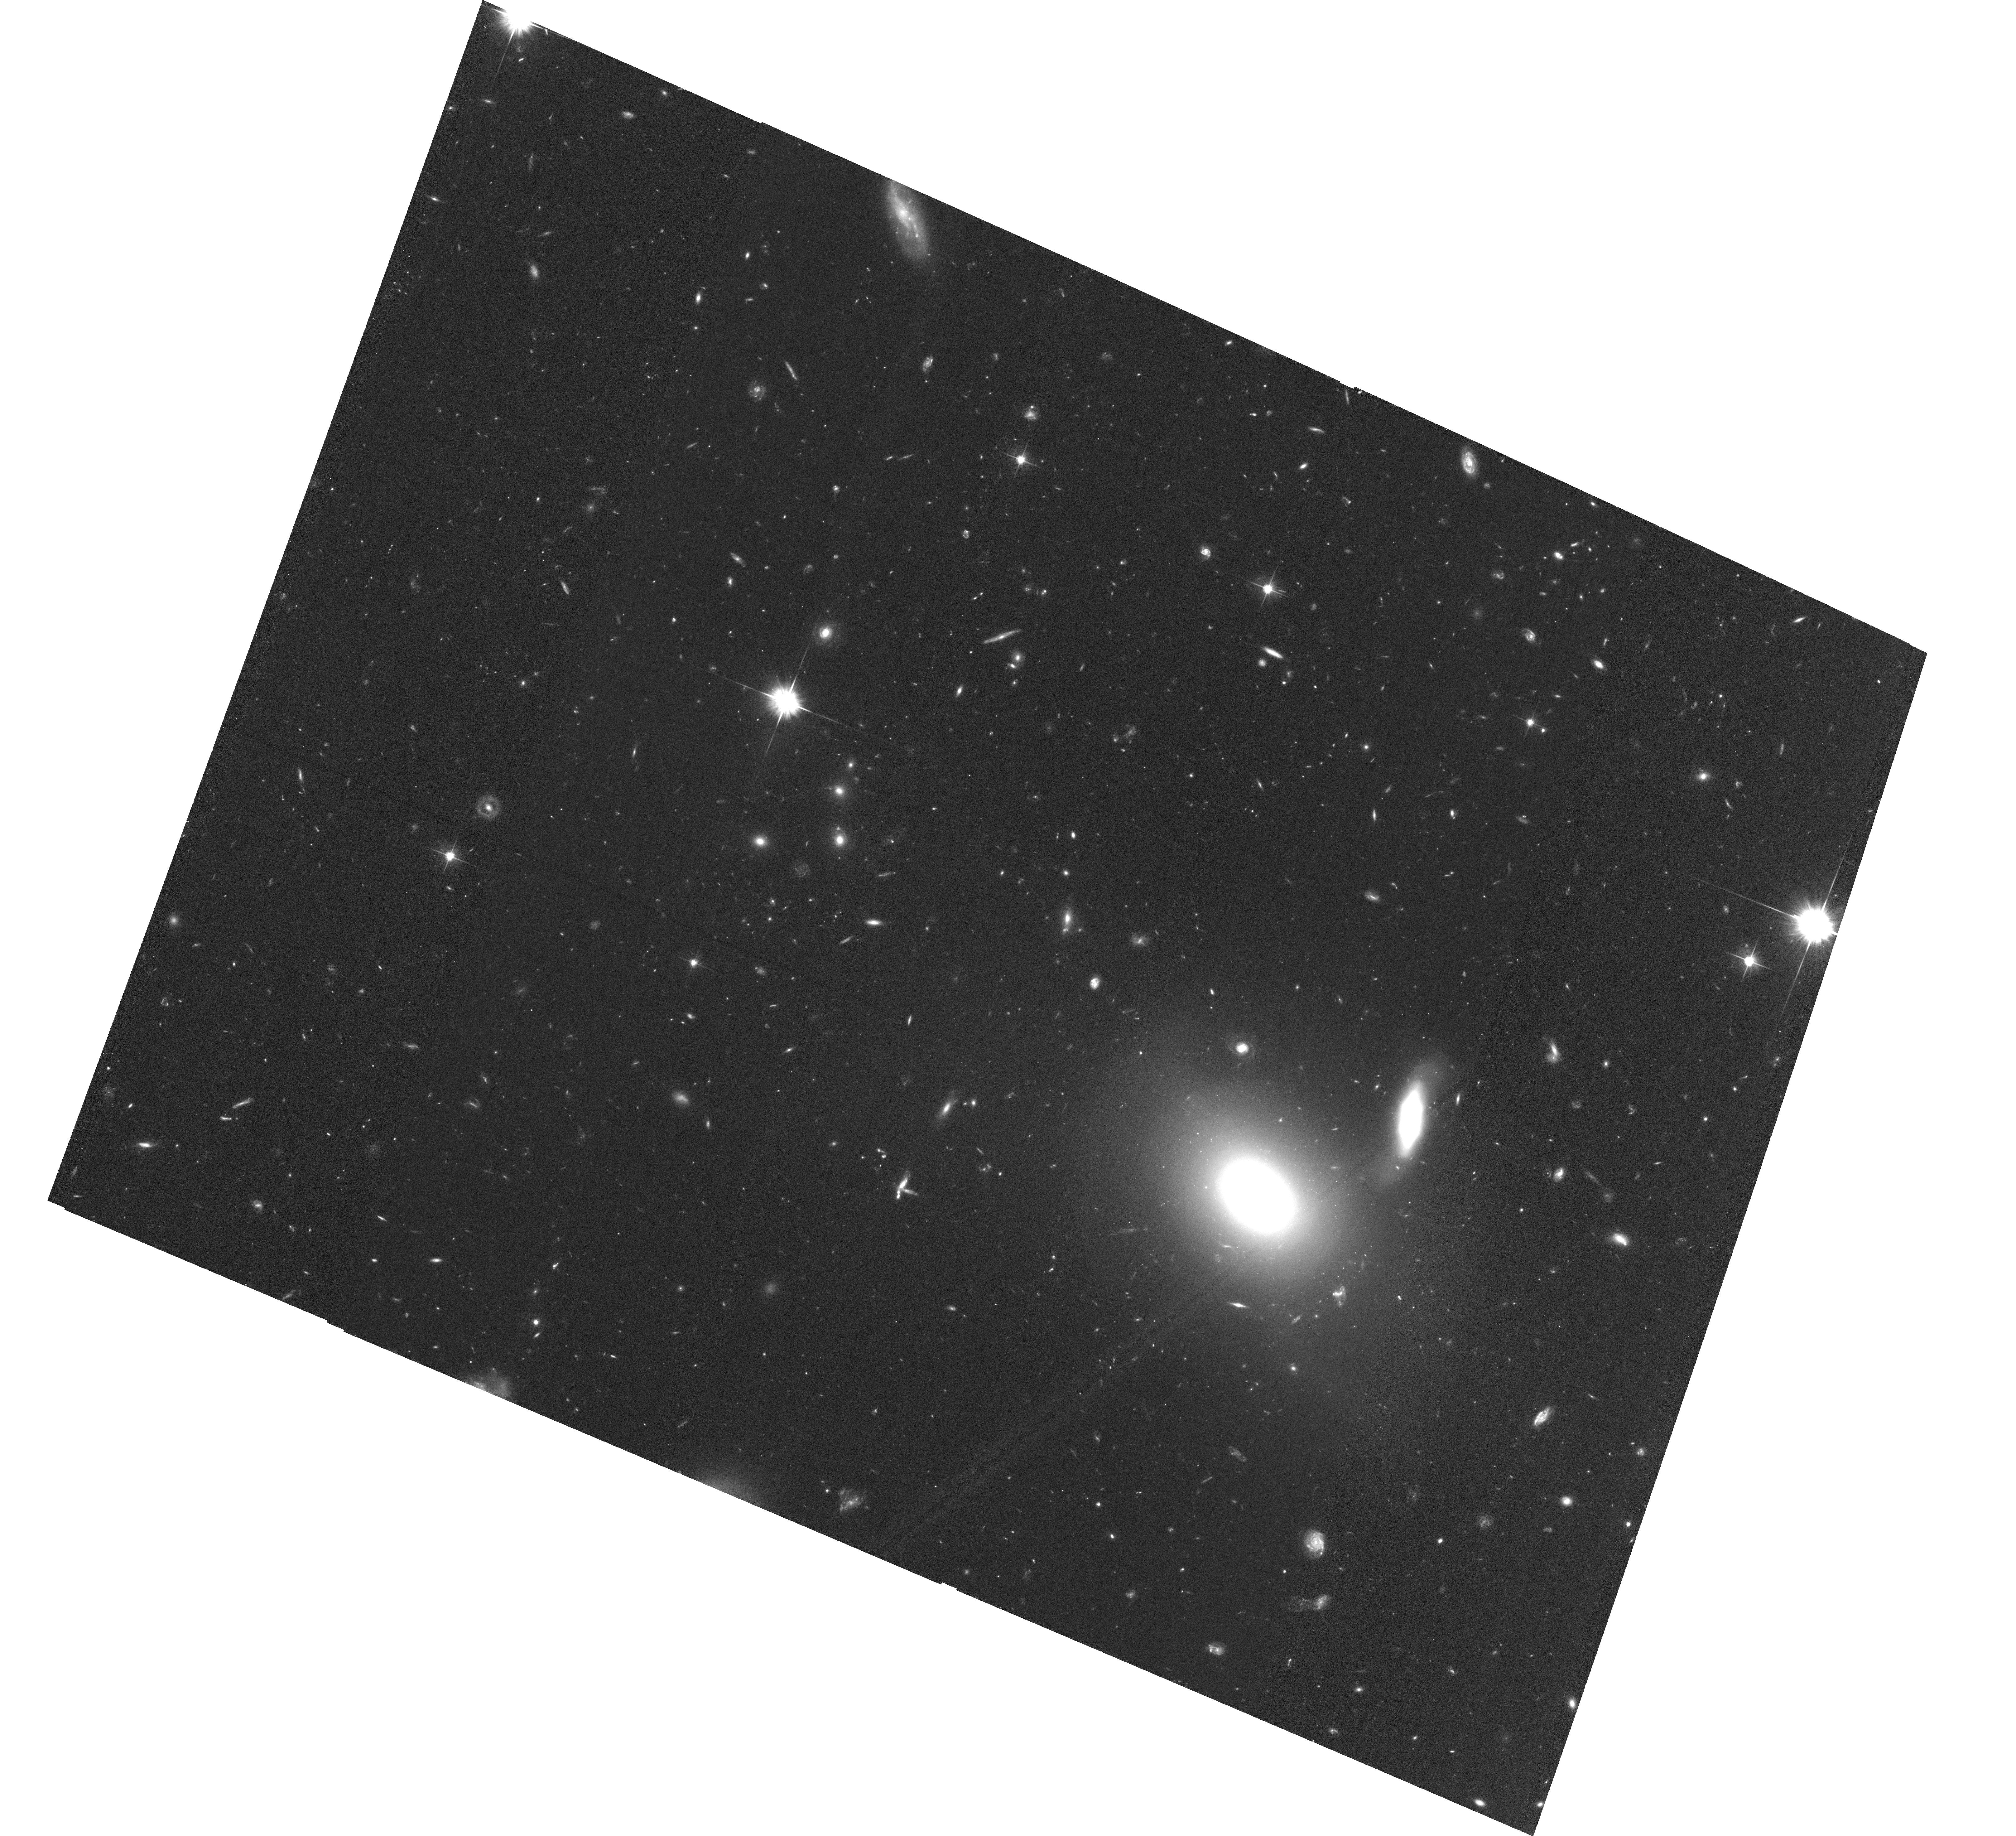
Target: SDSSJ114816.65+525150.2. Instrument: ACS/WFC. Filter: F606W. Exposure: 1.4 h. Observation ID: hst_15085_05_acs_wfc_f606w_jdll05

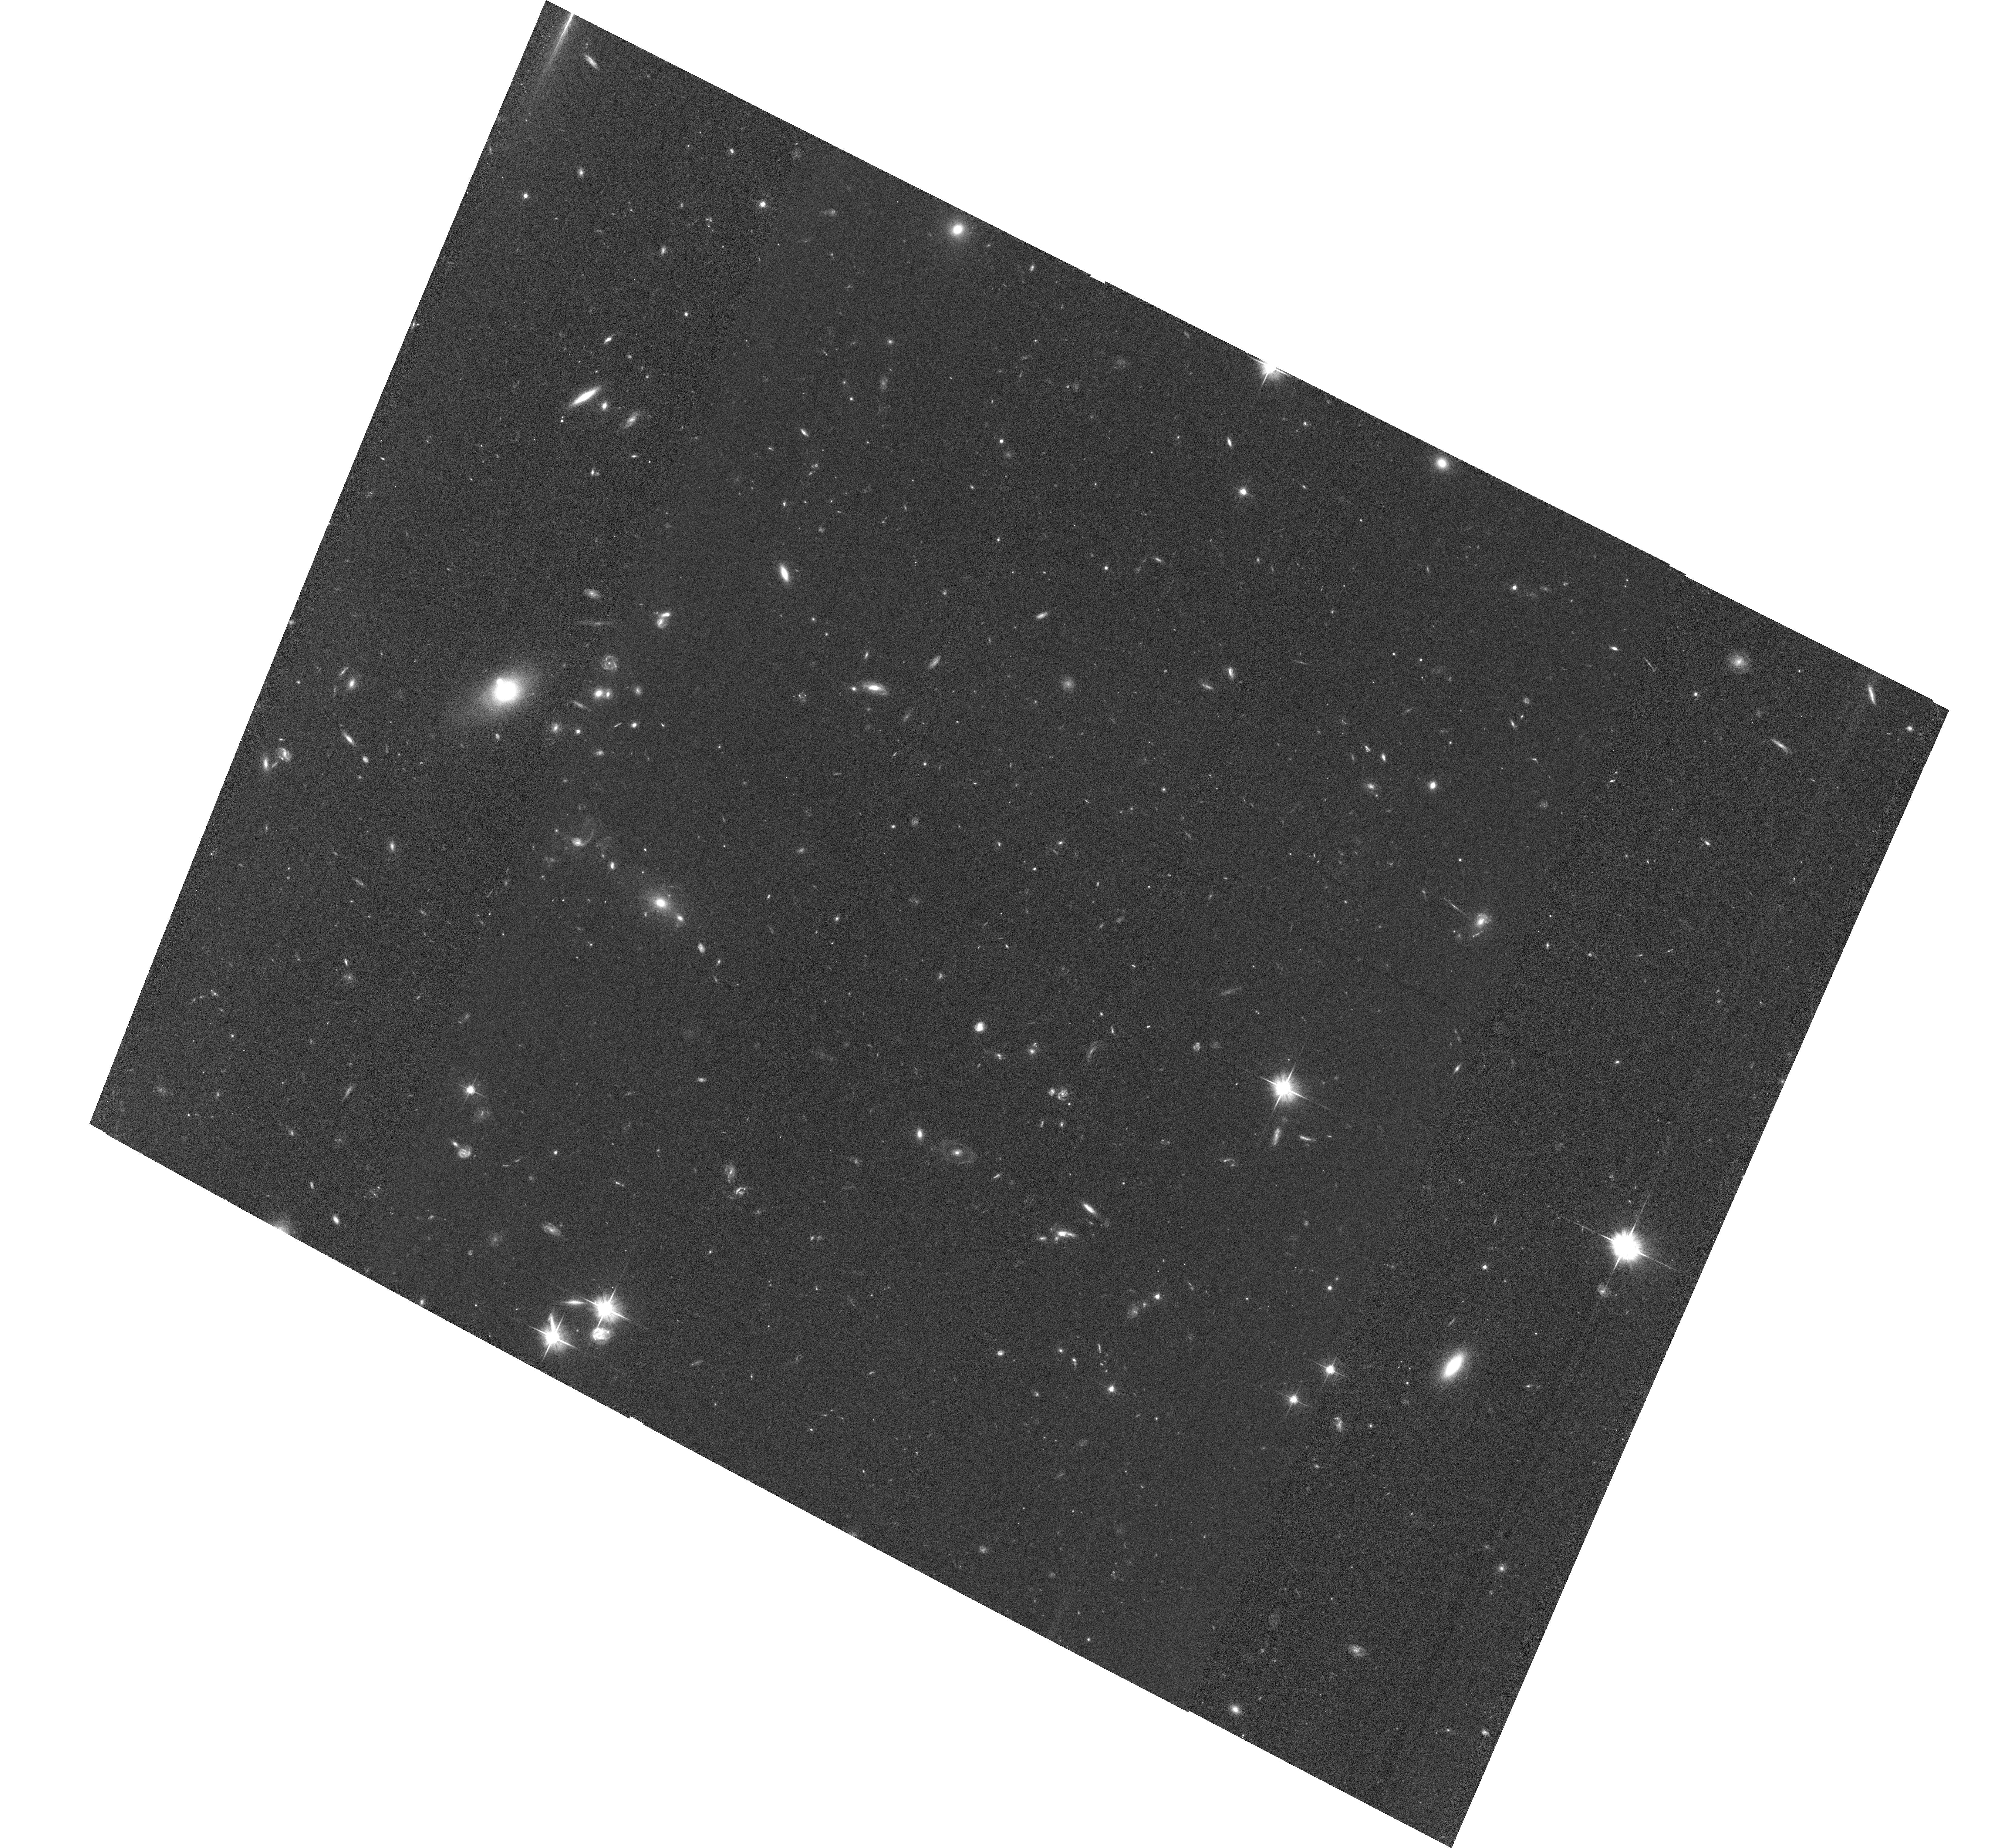
Target: SDSSJ010013.01+280225.7. Instrument: ACS/WFC. Filter: F606W. Exposure: 1.3 h. Observation ID: hst_15085_04_acs_wfc_f606w_jdll04

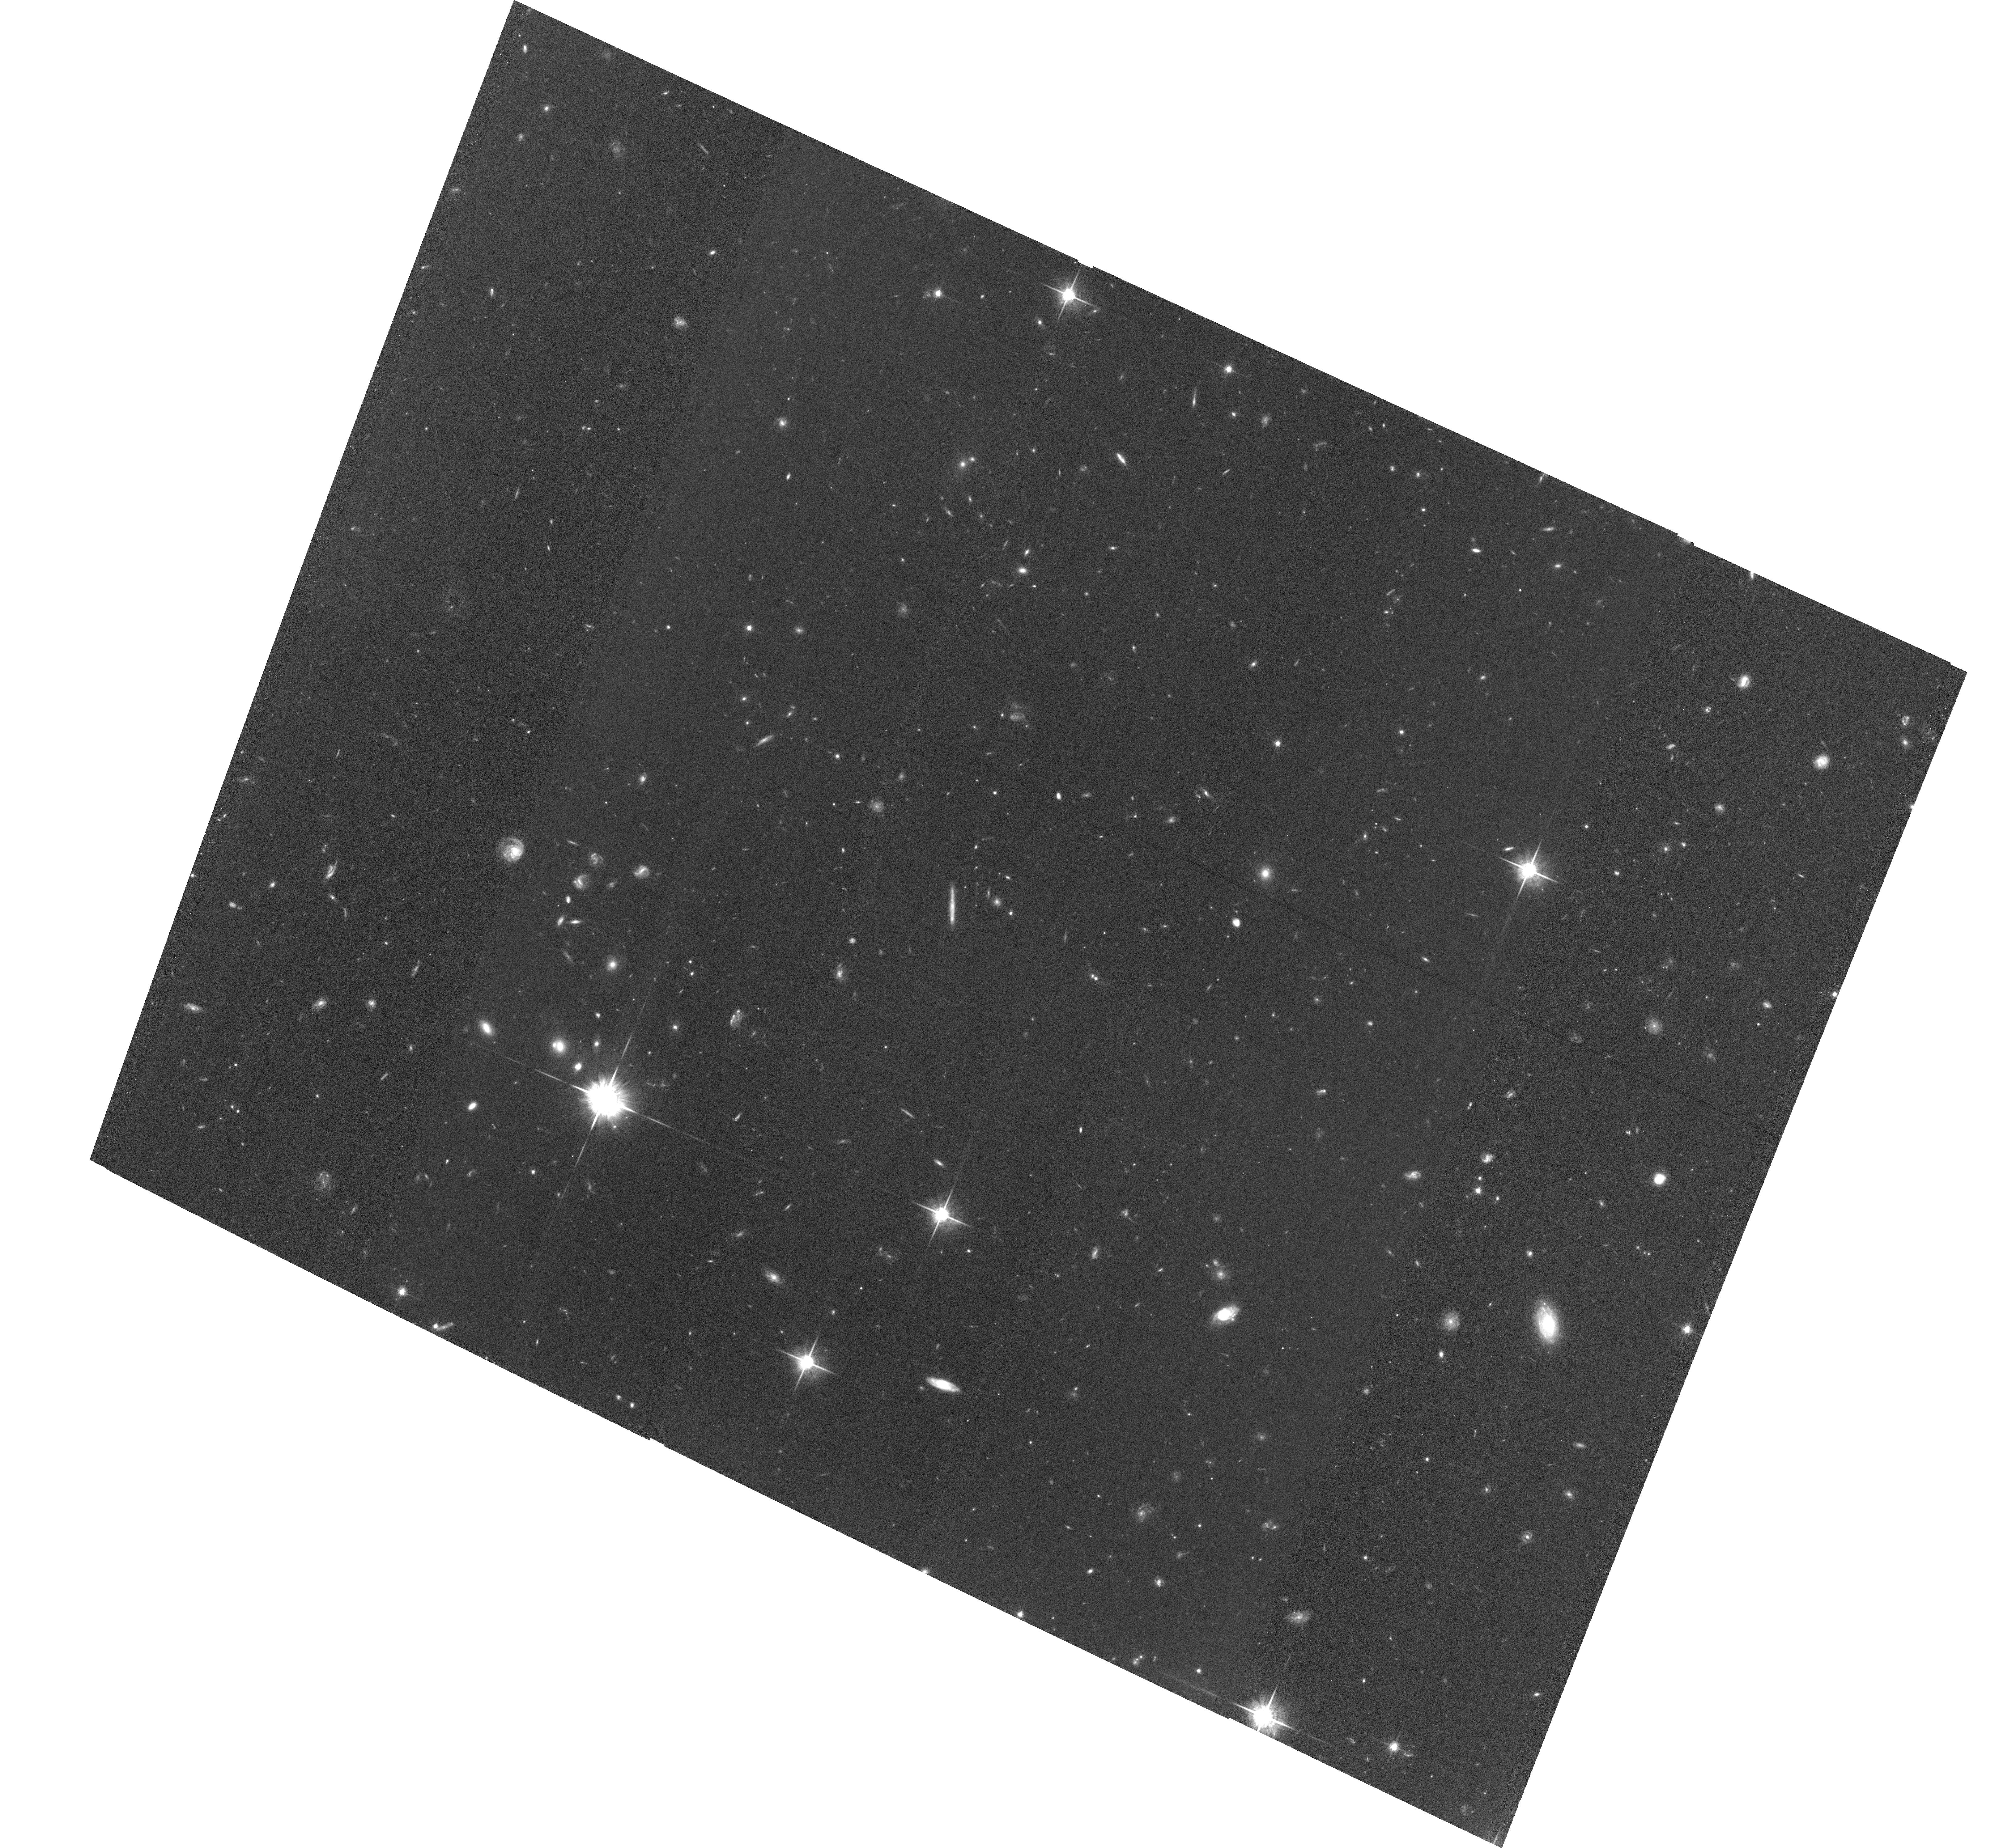
Target: SDSSJ014837.63+060020.0. Instrument: ACS/WFC. Filter: F775W. Exposure: 2.5 h. Observation ID: hst_15085_02_acs_wfc_f775w_jdll02

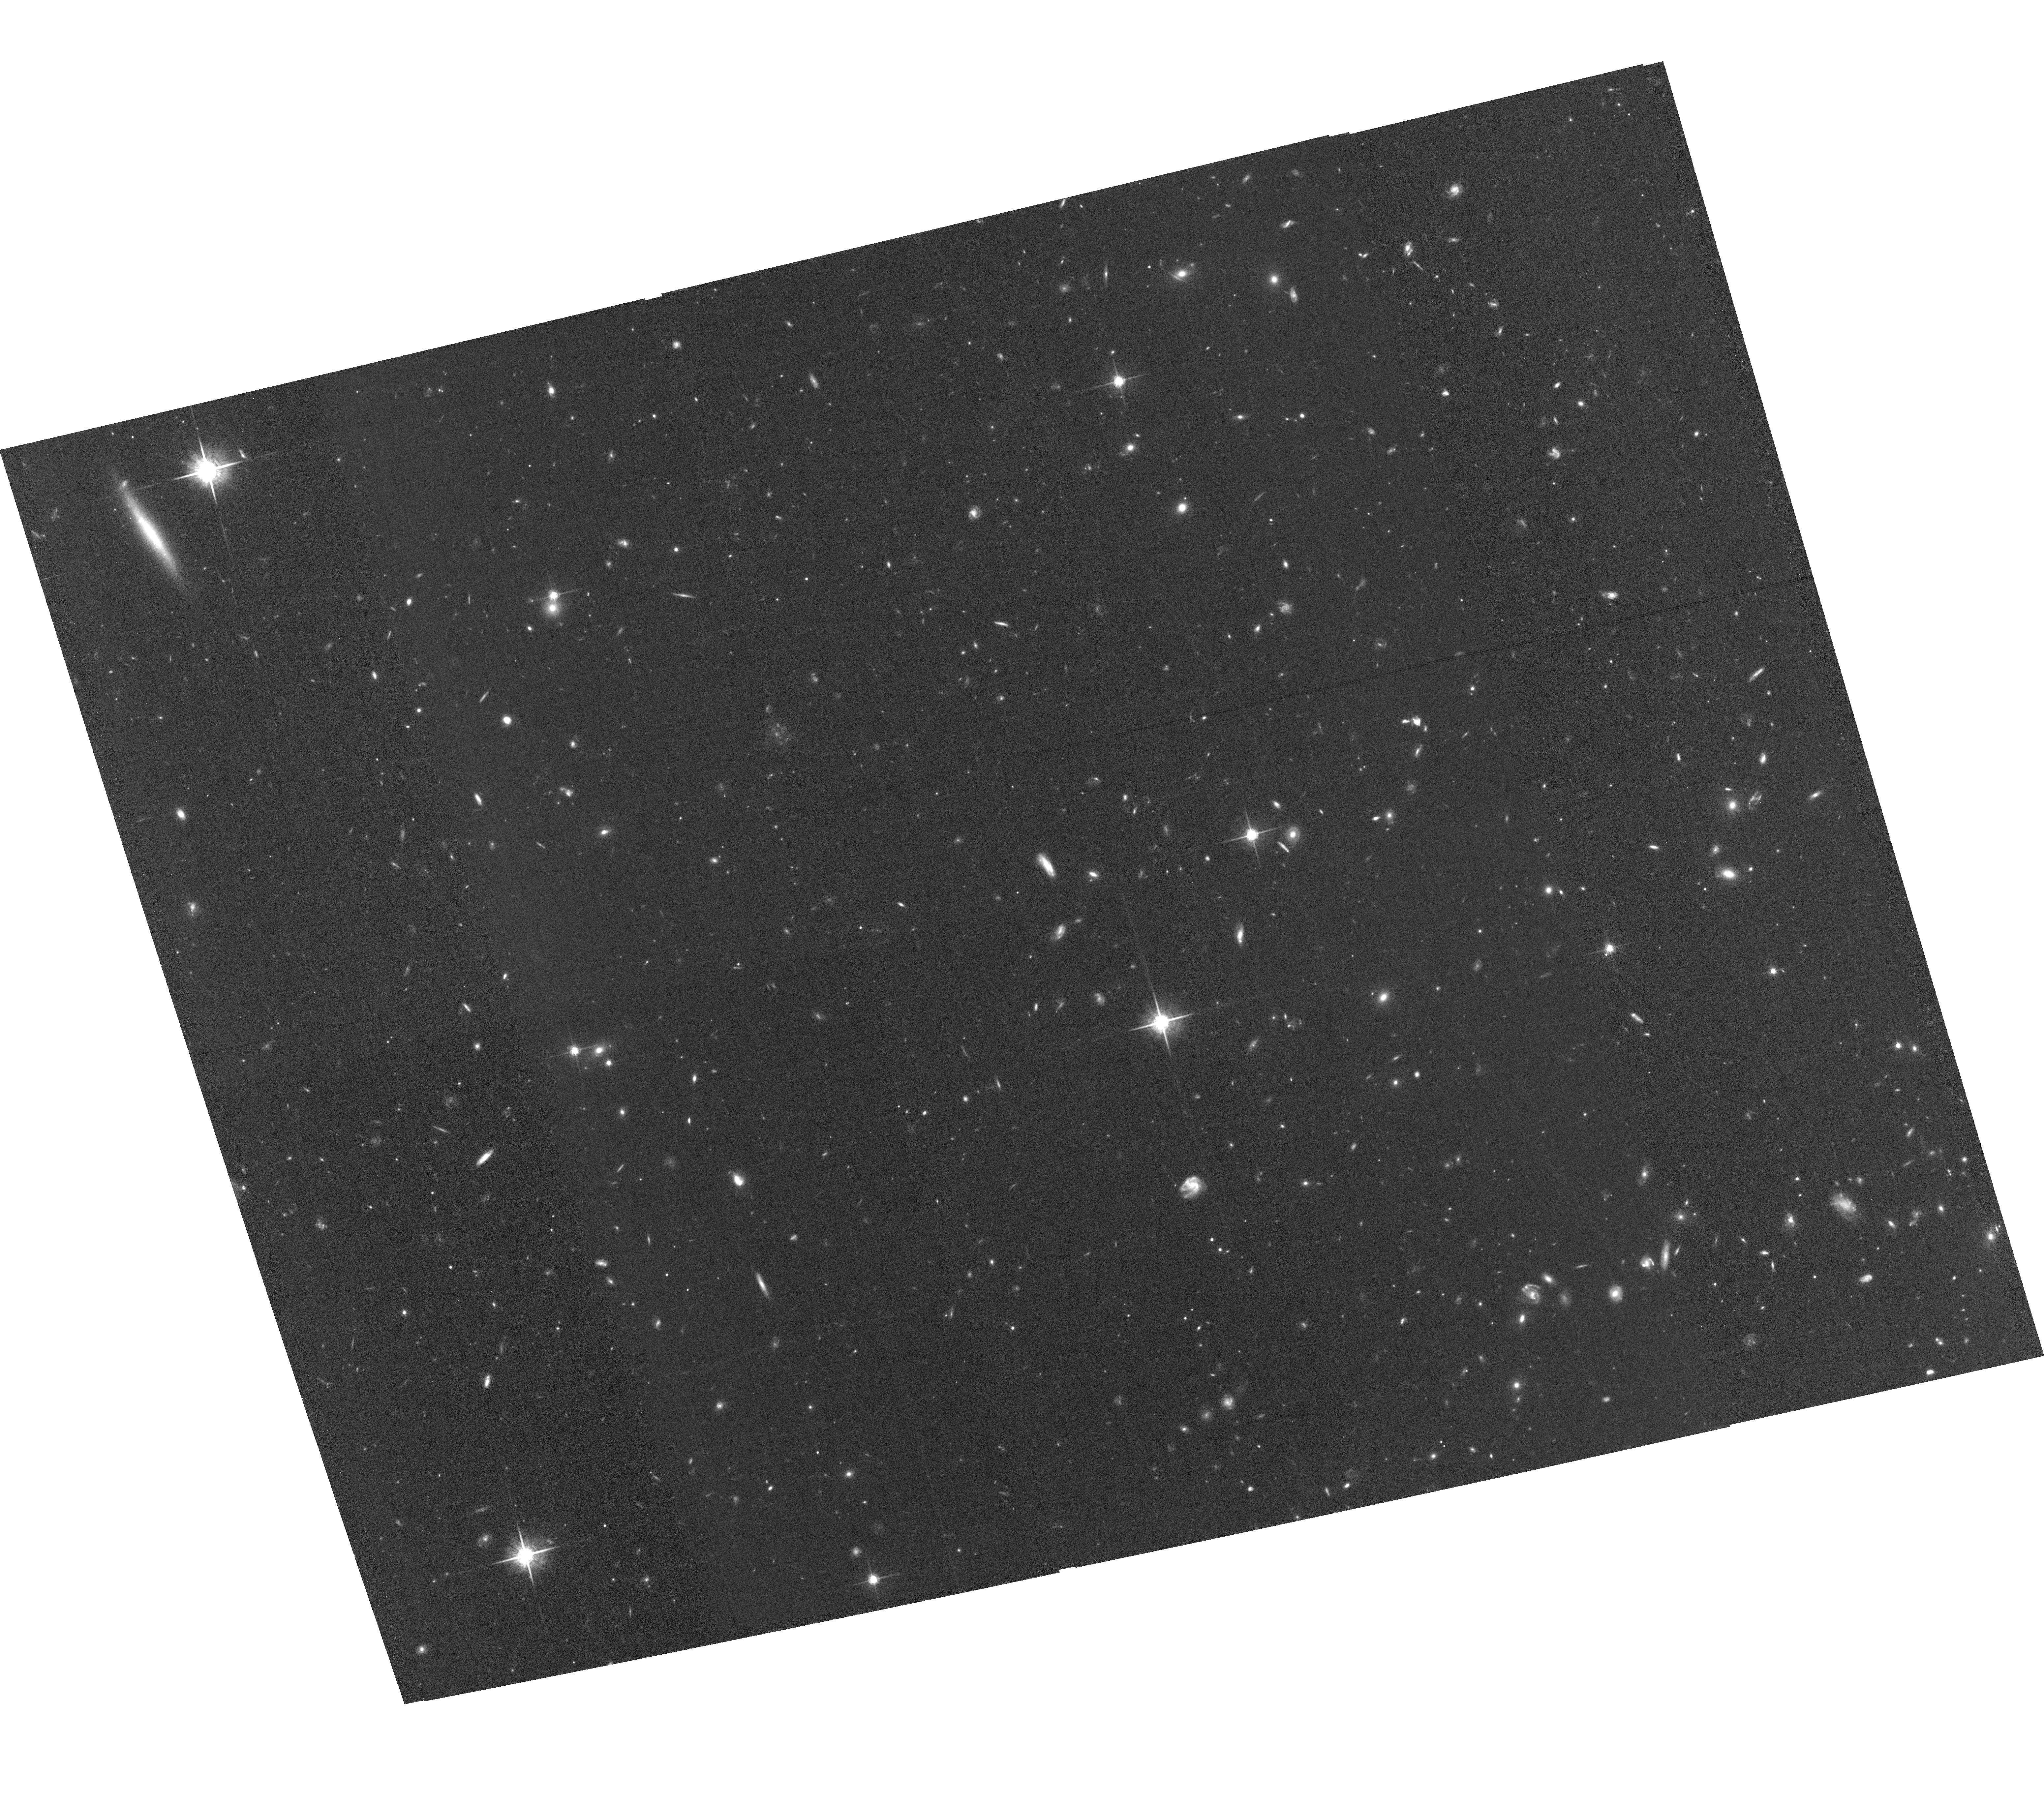
Target: PSOJ159.2257-02.5438. Instrument: ACS/WFC. Filter: F775W. Exposure: 2.5 h. Observation ID: hst_15085_03_acs_wfc_f775w_jdll03

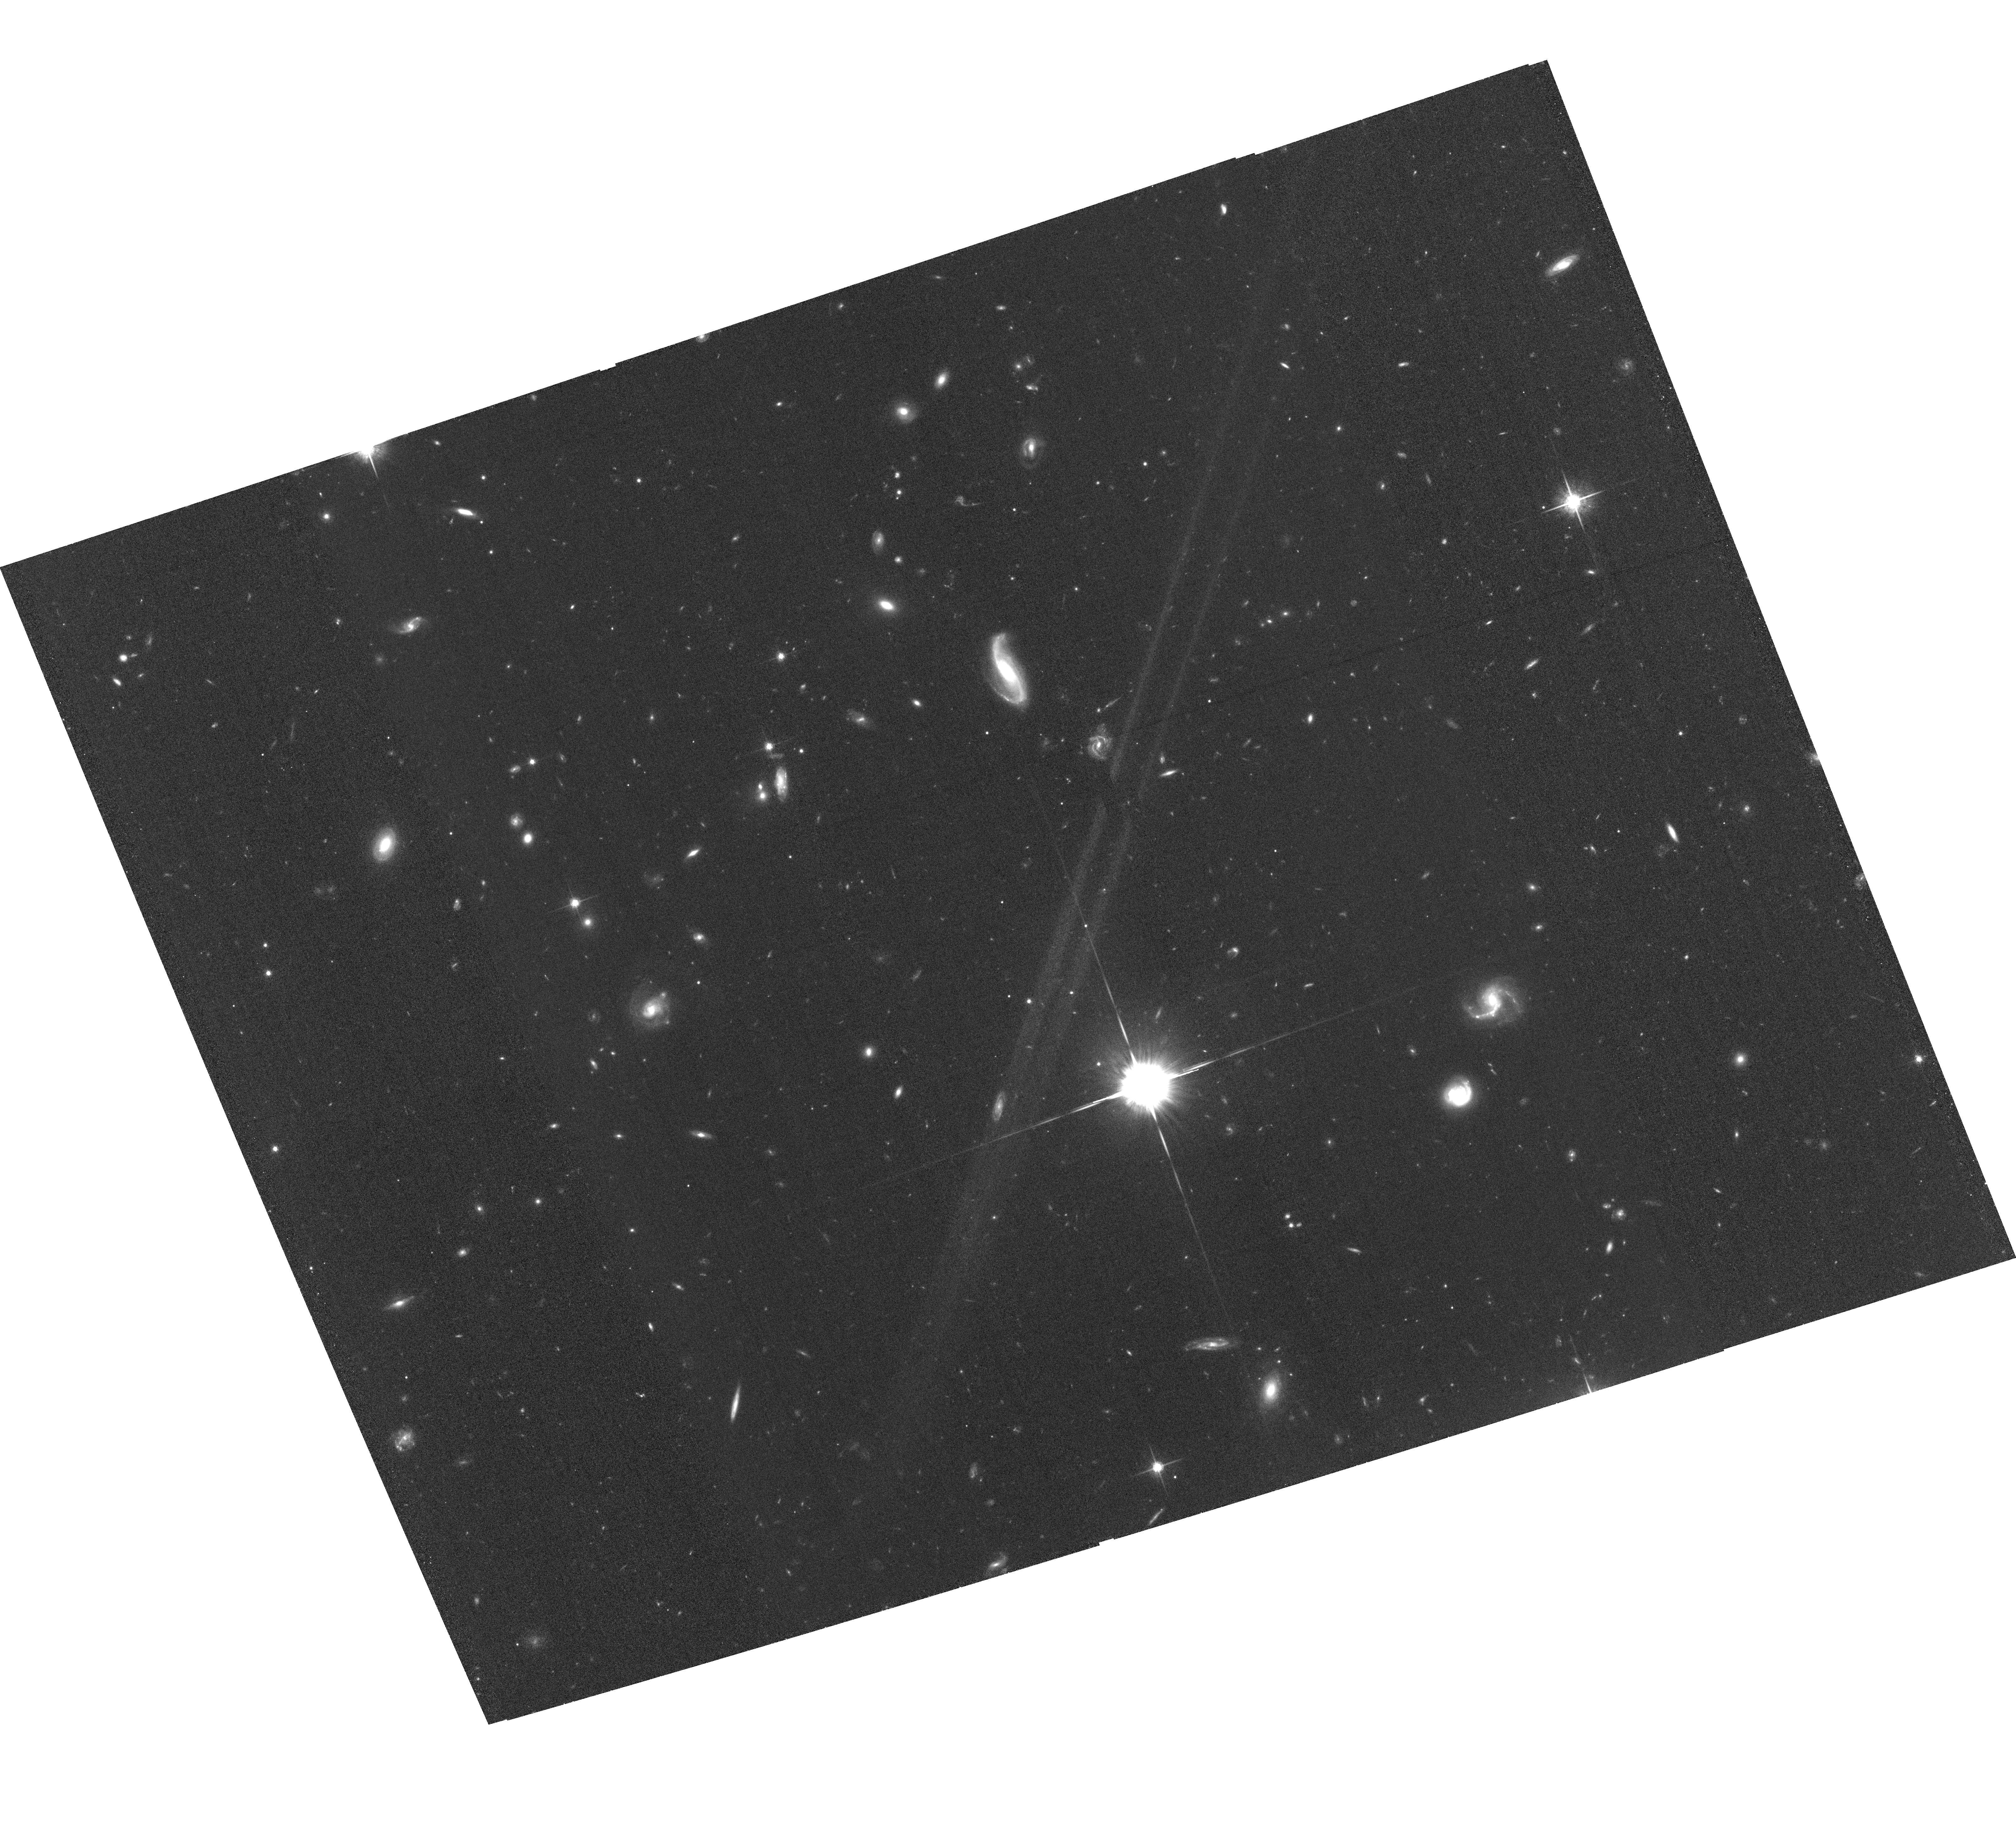
Target: SDSSJ103027.10+052455.0. Instrument: ACS/WFC. Filter: F775W. Exposure: 1.2 h. Observation ID: hst_15085_01_acs_wfc_f775w_jdll01

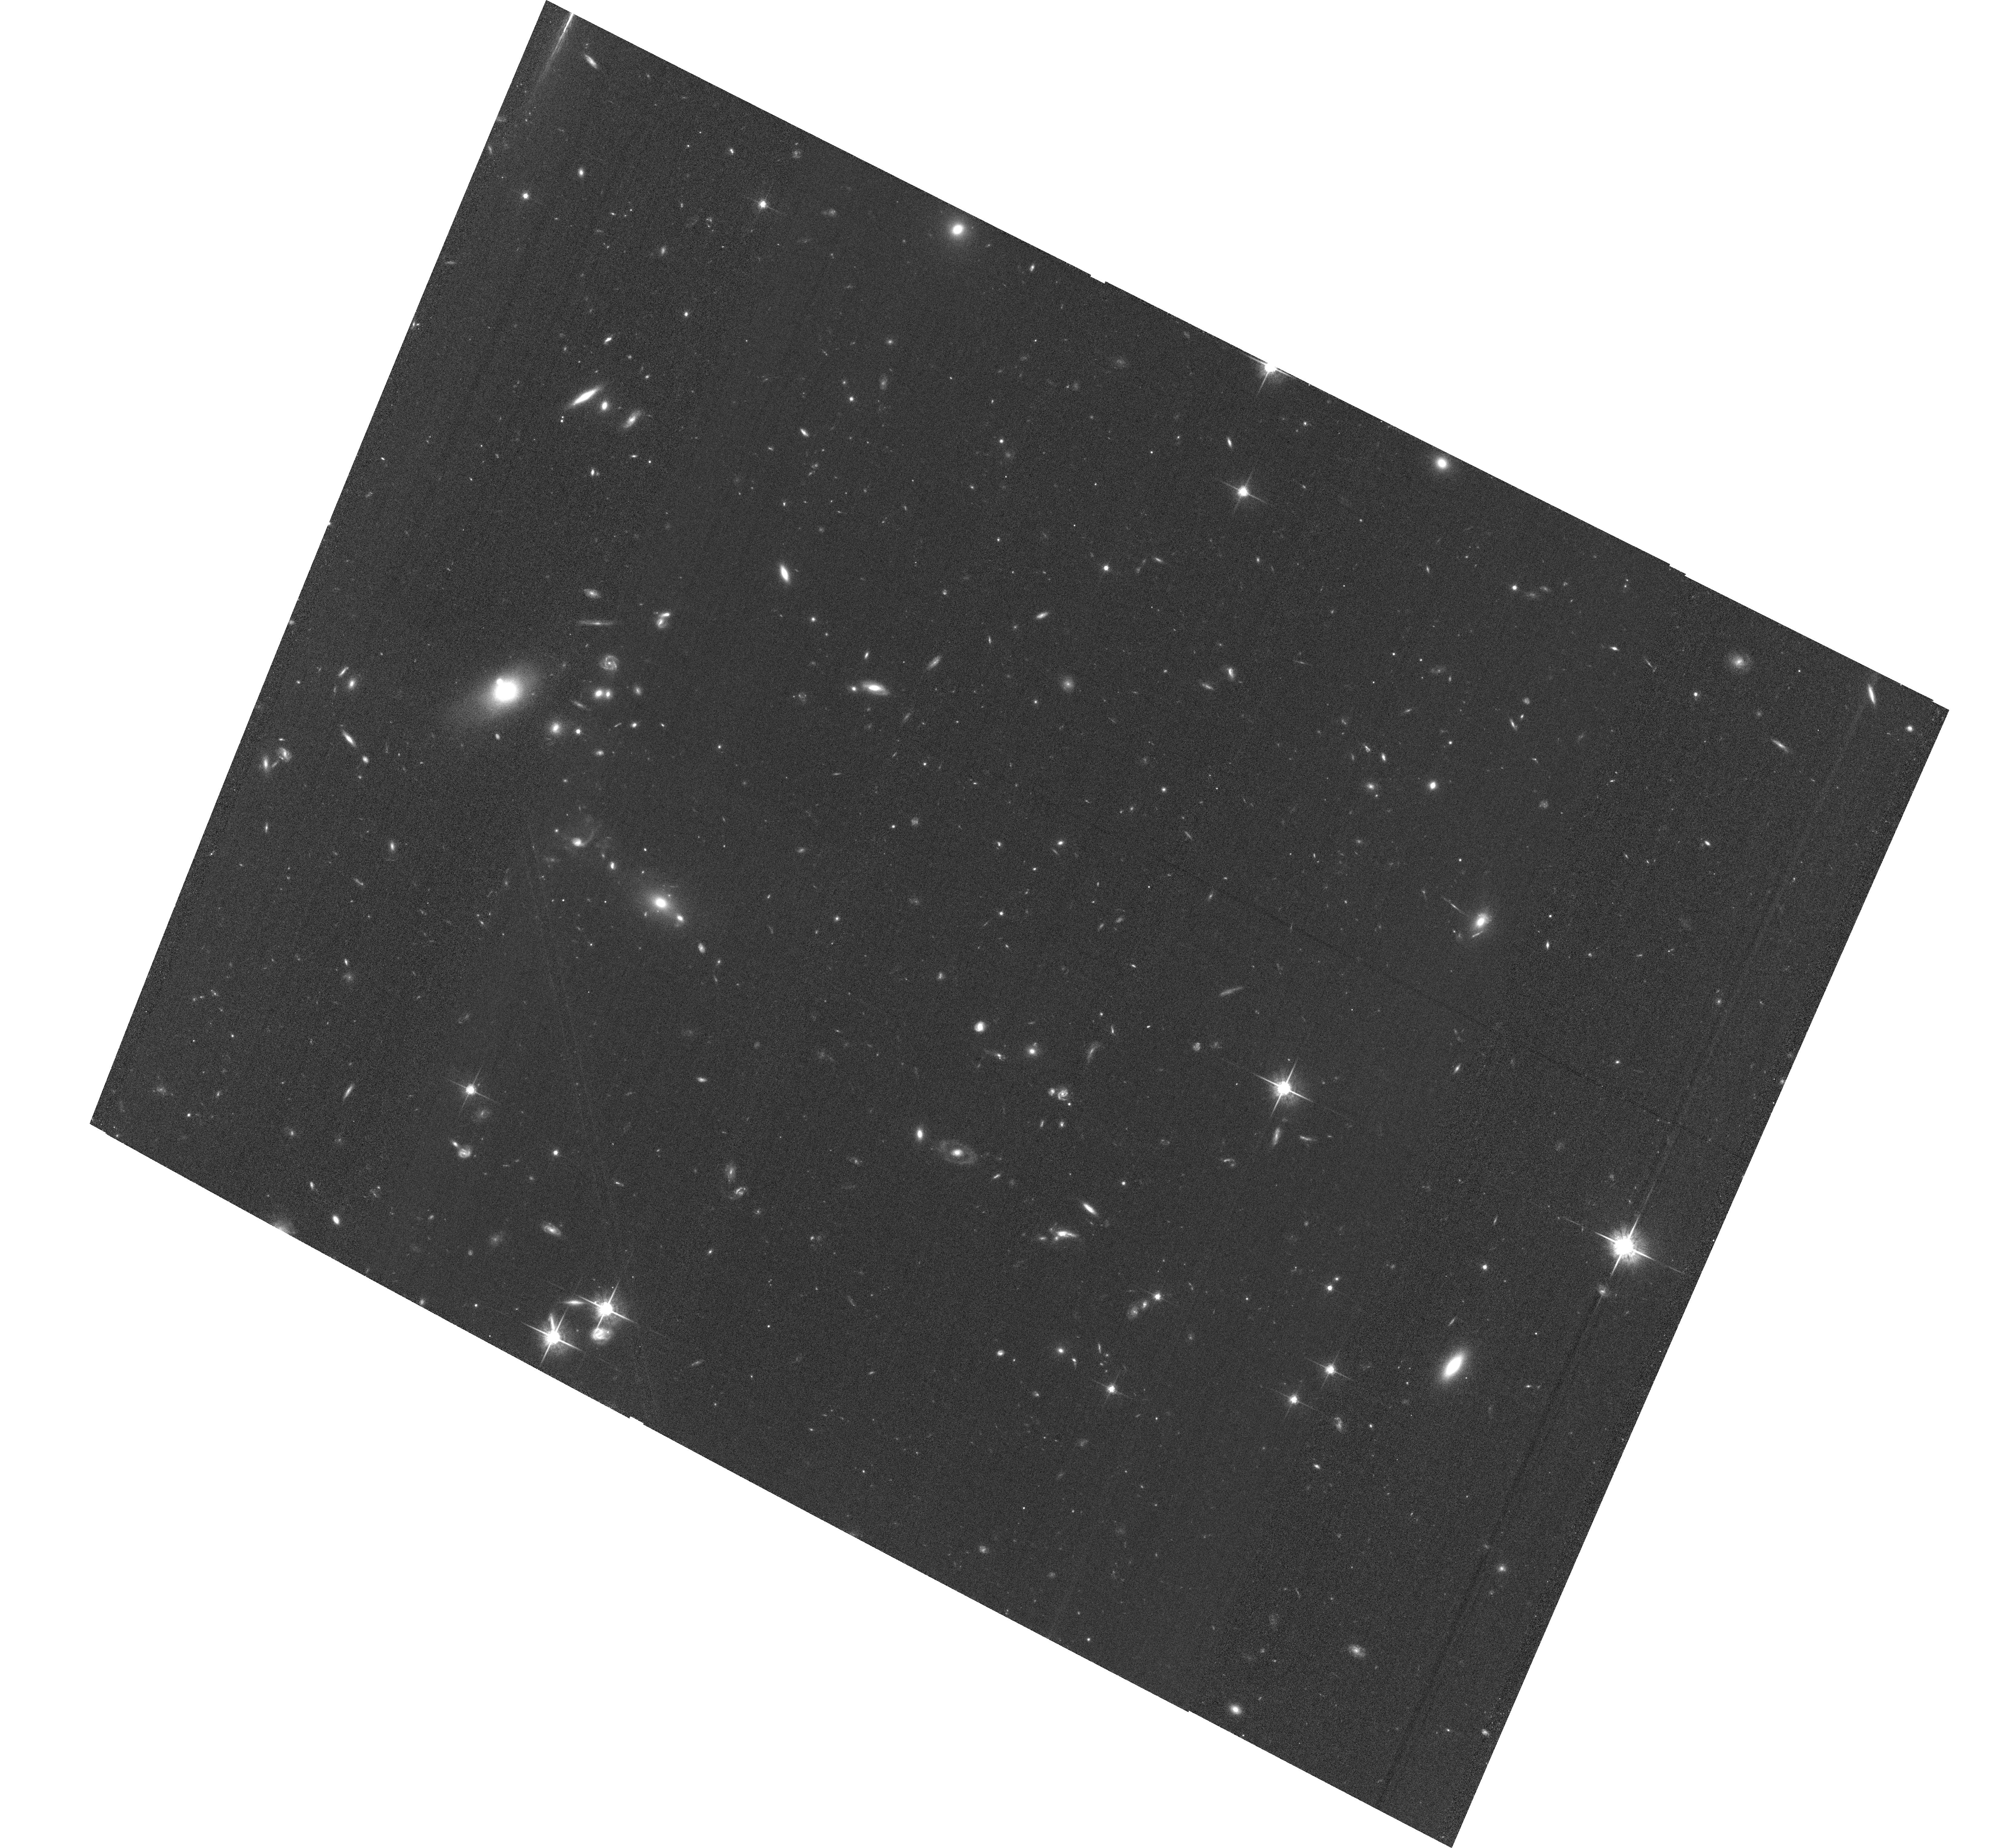
Target: SDSSJ010013.01+280225.7. Instrument: ACS/WFC. Filter: F775W. Exposure: 1.3 h. Observation ID: hst_15085_04_acs_wfc_f775w_jdll04

Galaxies in the Diffuse Baryon Field Approaching Reionization: A Joint Study with JWST, HST, and Large Telescopes (PI: Simcoe, Robert Andrew)

Our team is conducting a dedicated survey for emission-line galaxies at 5 < z < 7 in six fields containing the best and brightest z > 6 quasars, using JWST/NIRCAM's slitless grism in a 110 hour GTO allocation. We have acquired deep near-IR spectra of the QSOs, revealing multiple heavy-element absorption systems and probing the HI optical depth within each object's survey volume. These data will provide the first systematic view of the circumgalactic medium at z > 4, allowing us to study early metal enrichment, correlations of the intergalactic HI optical depth with galaxy density, and the environment of the quasar hosts. These fields generally do not have deep multicolor photometry that would facilitate selection of broadband dropout galaxies for future observation with JWST/NIRSPEC. However during long spectroscopic integrations with NIRCAM's long channel we will obtain deep JWST photometry in F115W and F200W, together with F356W for wavelength calibration. Here we request 30 orbits with HST/ACS to acquire deep optical photometry that (together with the JWST IR bands) will constrain SED models and enable dropout selection of fainter objects. For lower redshift objects the rest-UV ACS data will improve estimates of star formation rate and stellar mass. Within a Small-GO program scope we will obtain sensitivity similar to CANDELS-Deep in all six fields, and approximately double the size of our galaxy sample appropriate for JWST/NIRSPEC followup at redshifts approaching the reionization epoch.